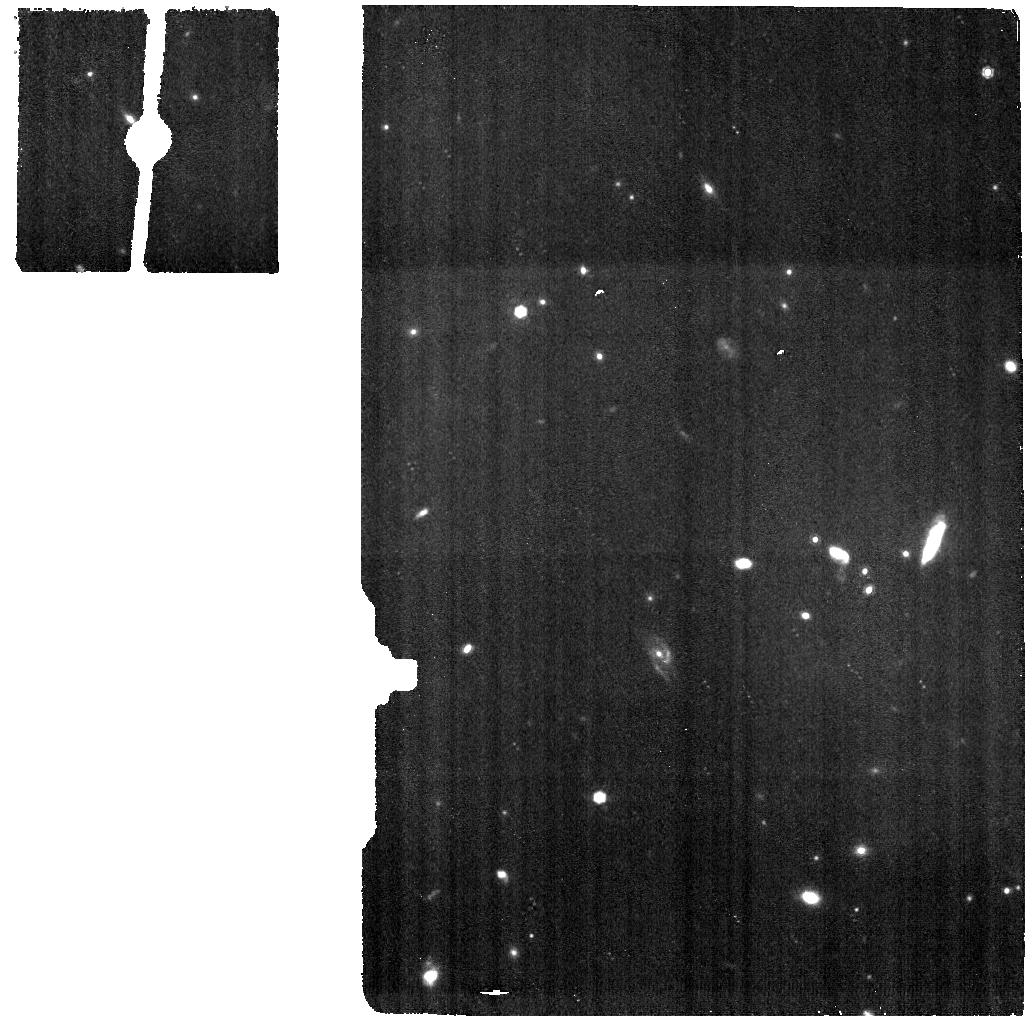
Target: PHOENIX-CLUSTER-BG. Instrument: MIRI. Filter: F1000W. Exposure: 17 min. Observation ID: jw02439-o002_t002_miri_f1000w

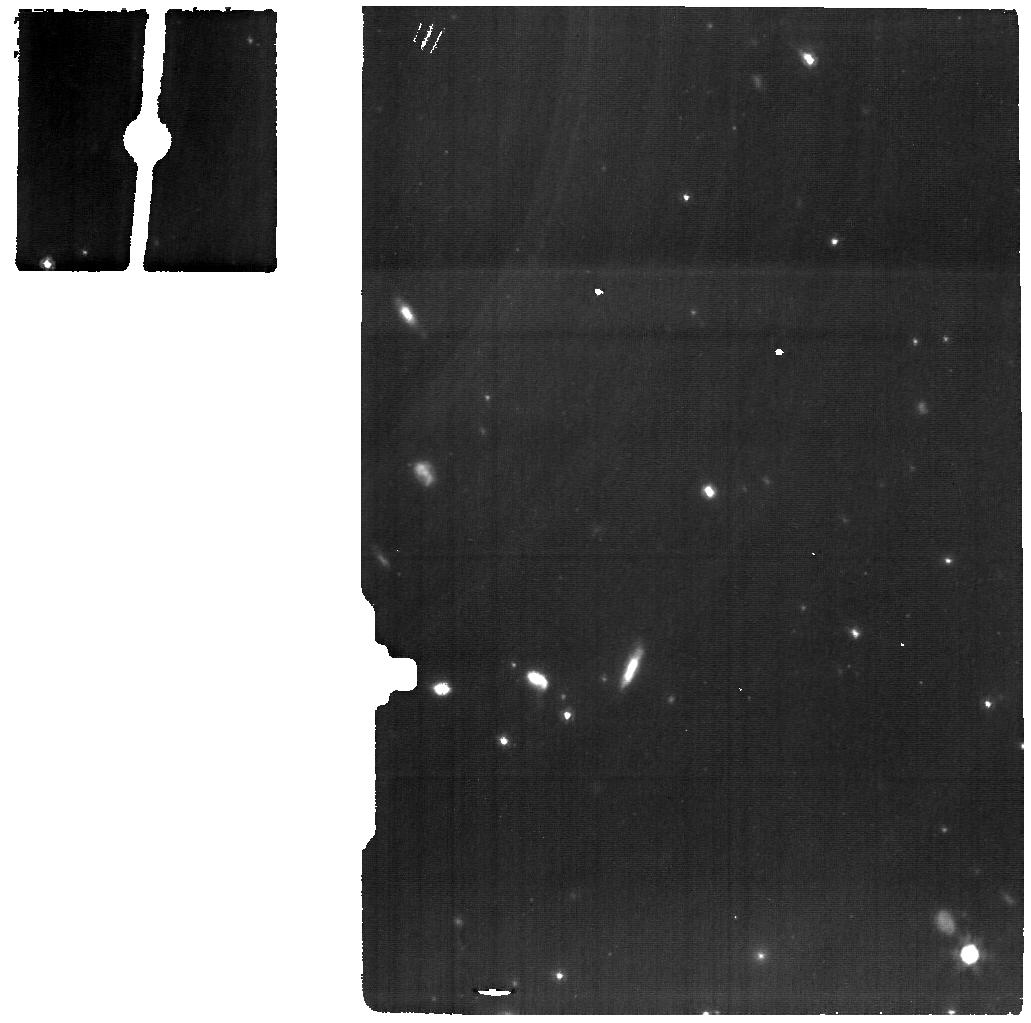
Target: PHOENIX-CLUSTER-BCG. Instrument: MIRI. Filter: F1280W. Exposure: 1.4 h. Observation ID: jw02439-o001_t001_miri_f1280w

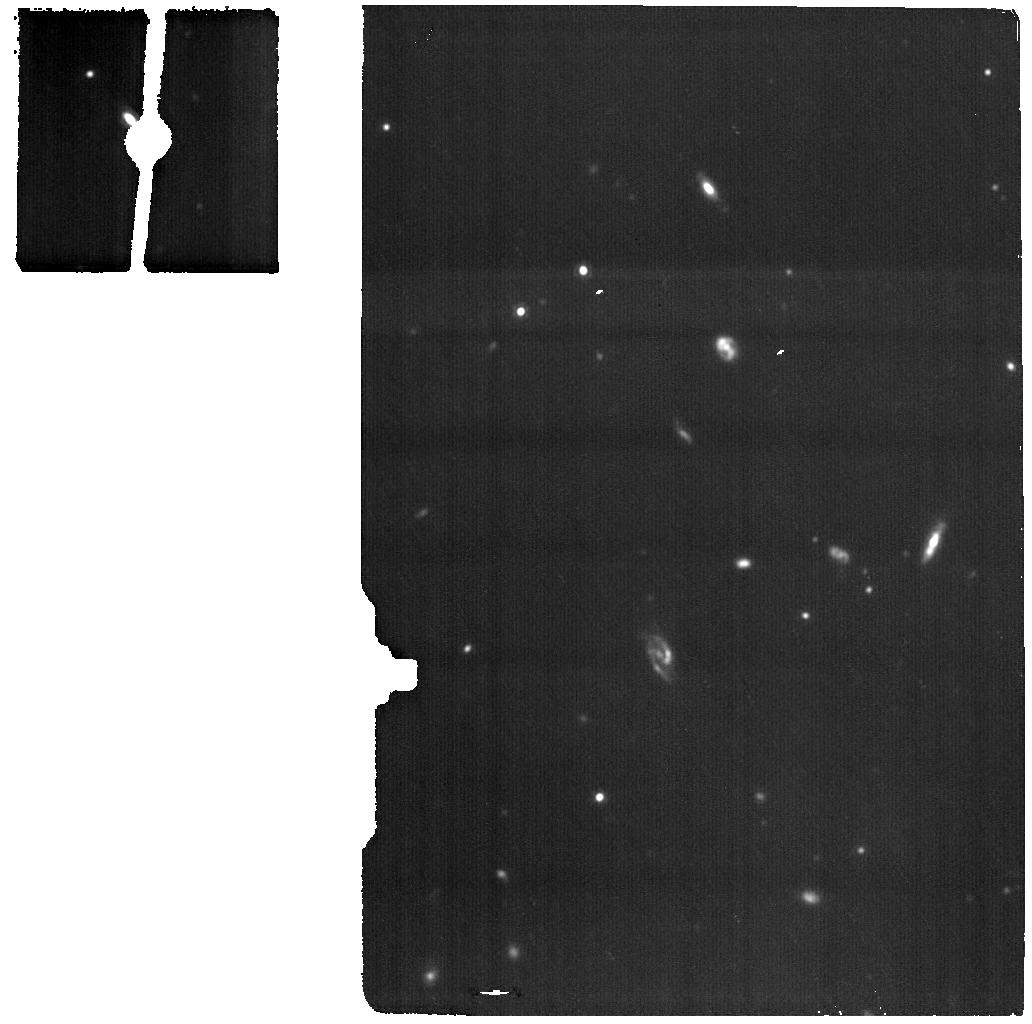
Target: PHOENIX-CLUSTER-BG. Instrument: MIRI. Filter: F1500W. Exposure: 25 min. Observation ID: jw02439-o002_t002_miri_f1500w

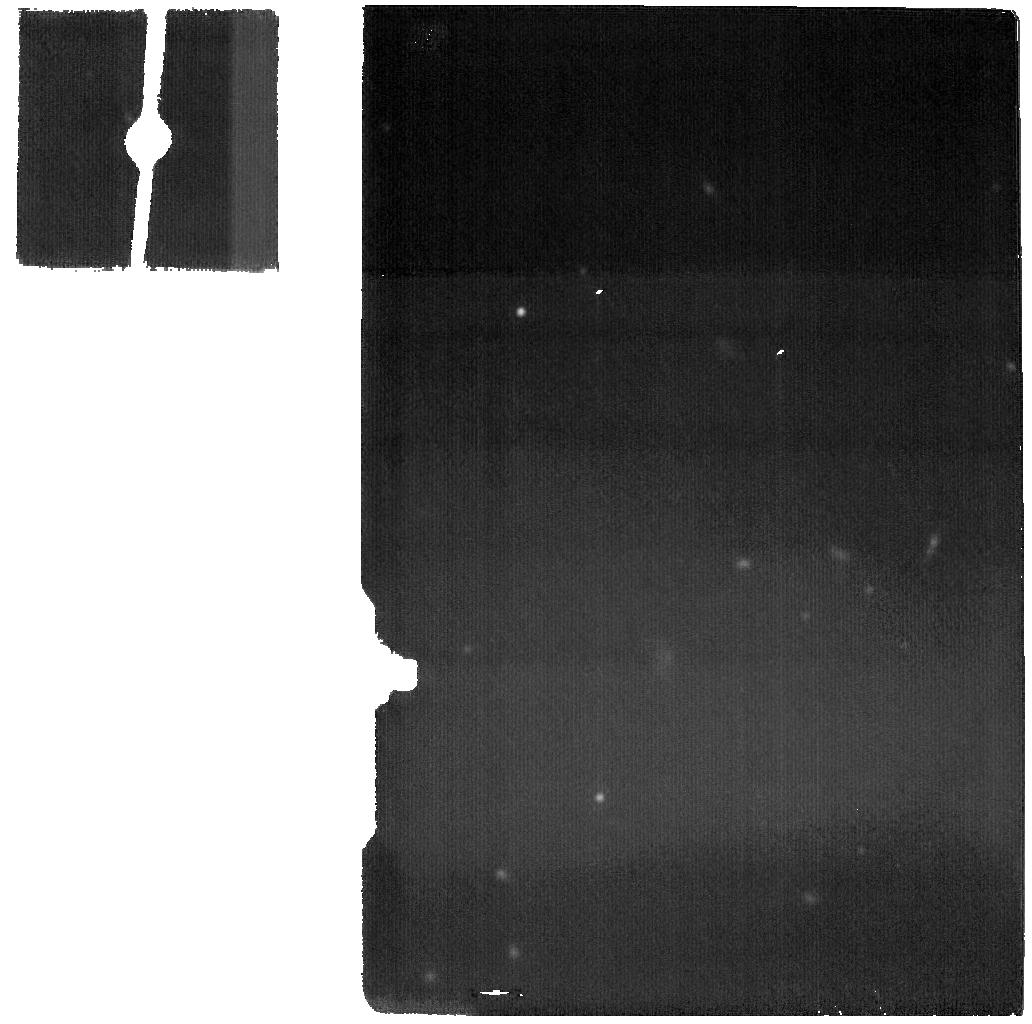
Target: PHOENIX-CLUSTER-BG. Instrument: MIRI. Filter: F2100W. Exposure: 25 min. Observation ID: jw02439-o002_t002_miri_f2100w

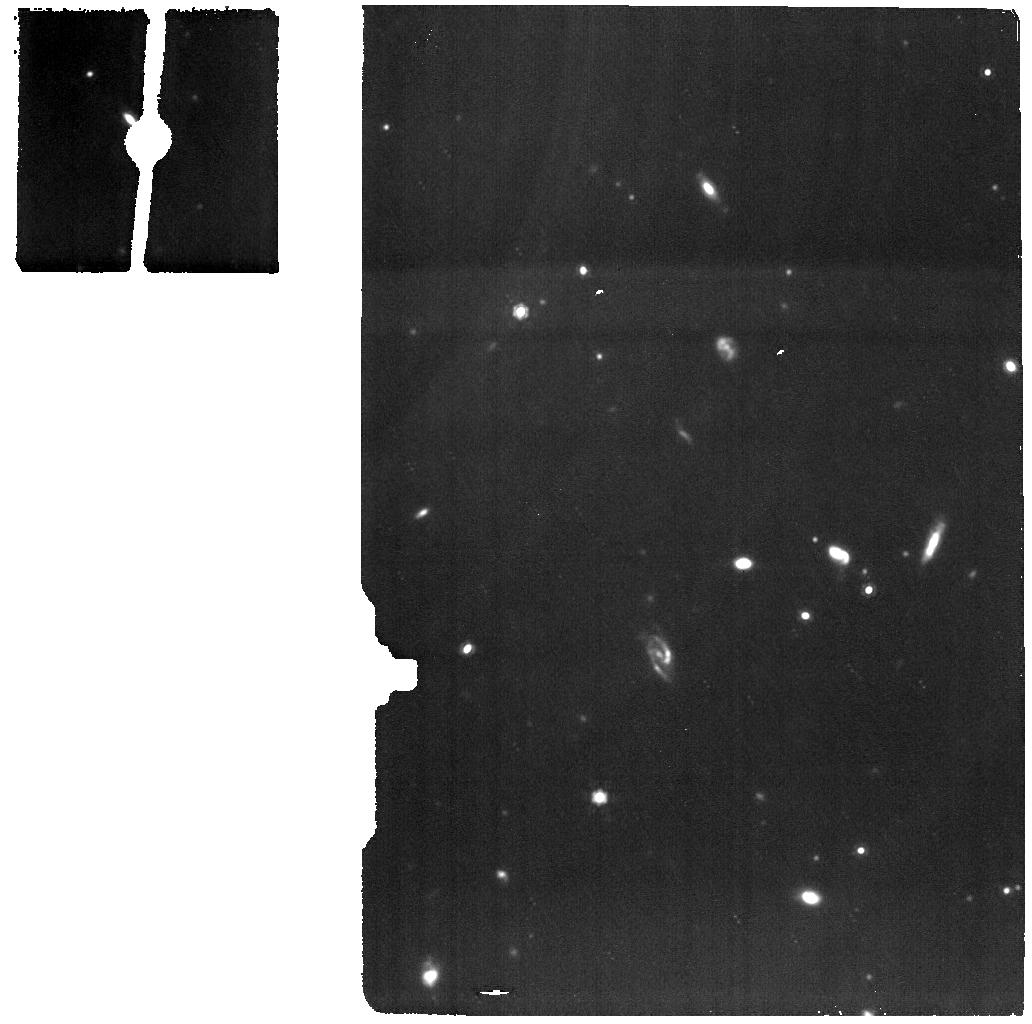
Target: PHOENIX-CLUSTER-BG. Instrument: MIRI. Filter: F1280W. Exposure: 25 min. Observation ID: jw02439-o002_t002_miri_f1280w

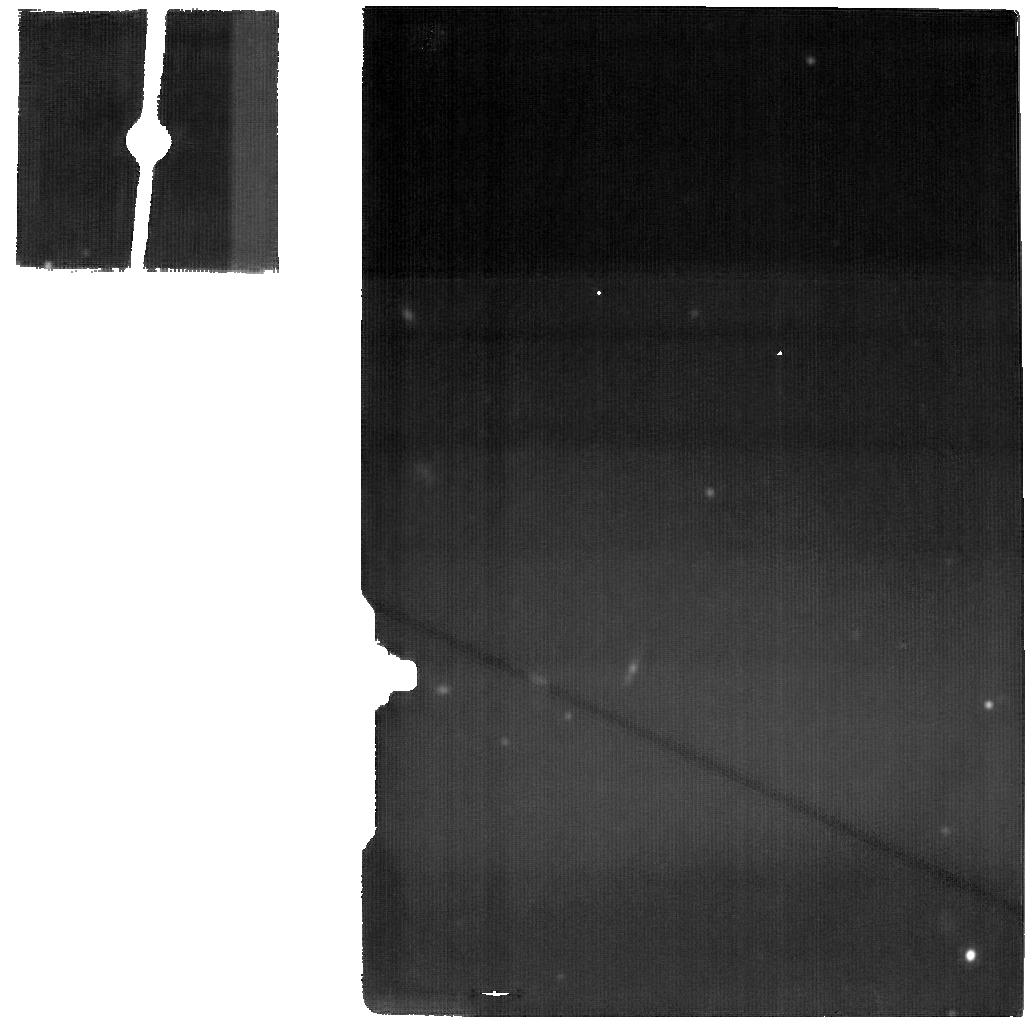
Target: PHOENIX-CLUSTER-BCG. Instrument: MIRI. Filter: F2100W. Exposure: 3.5 h. Observation ID: jw02439-o001_t001_miri_f2100w

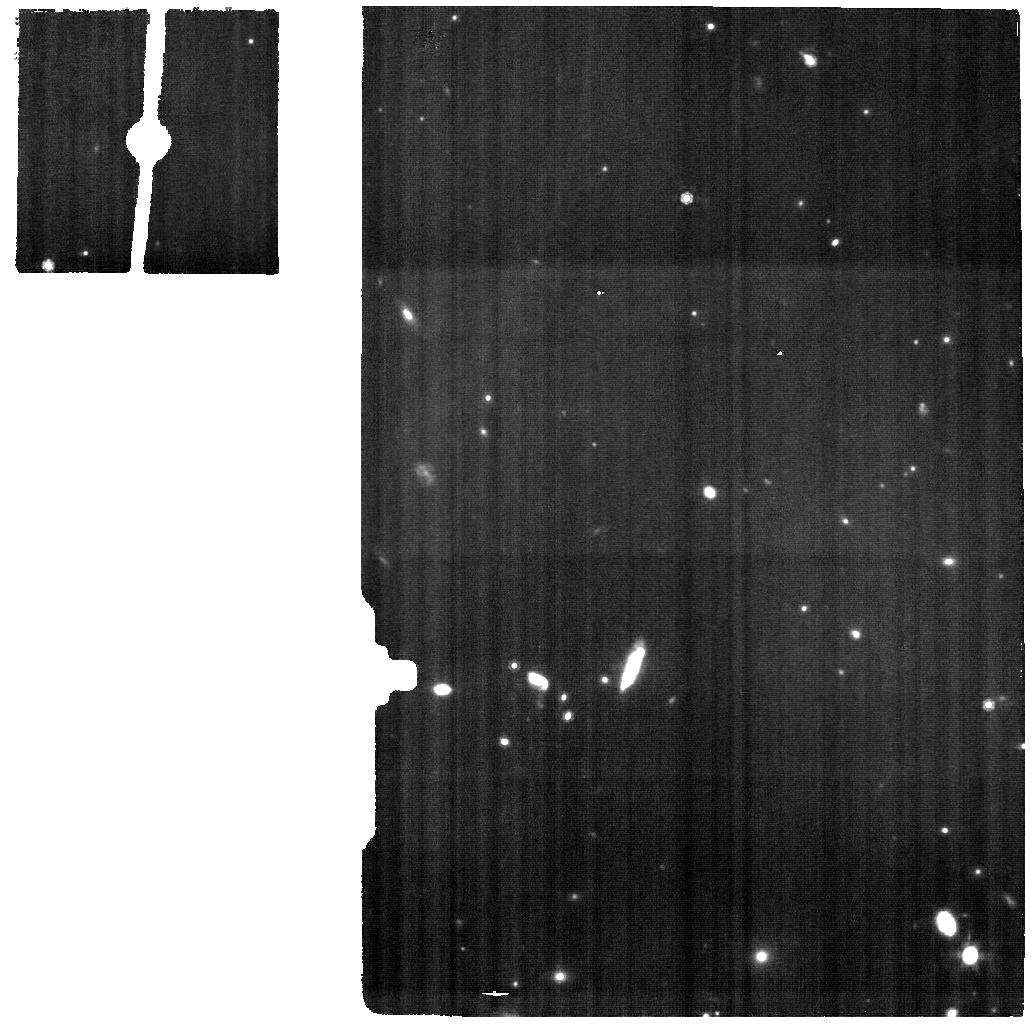
Target: PHOENIX-CLUSTER-BCG. Instrument: MIRI. Filter: F1000W. Exposure: 51 min. Observation ID: jw02439-o001_t001_miri_f1000w

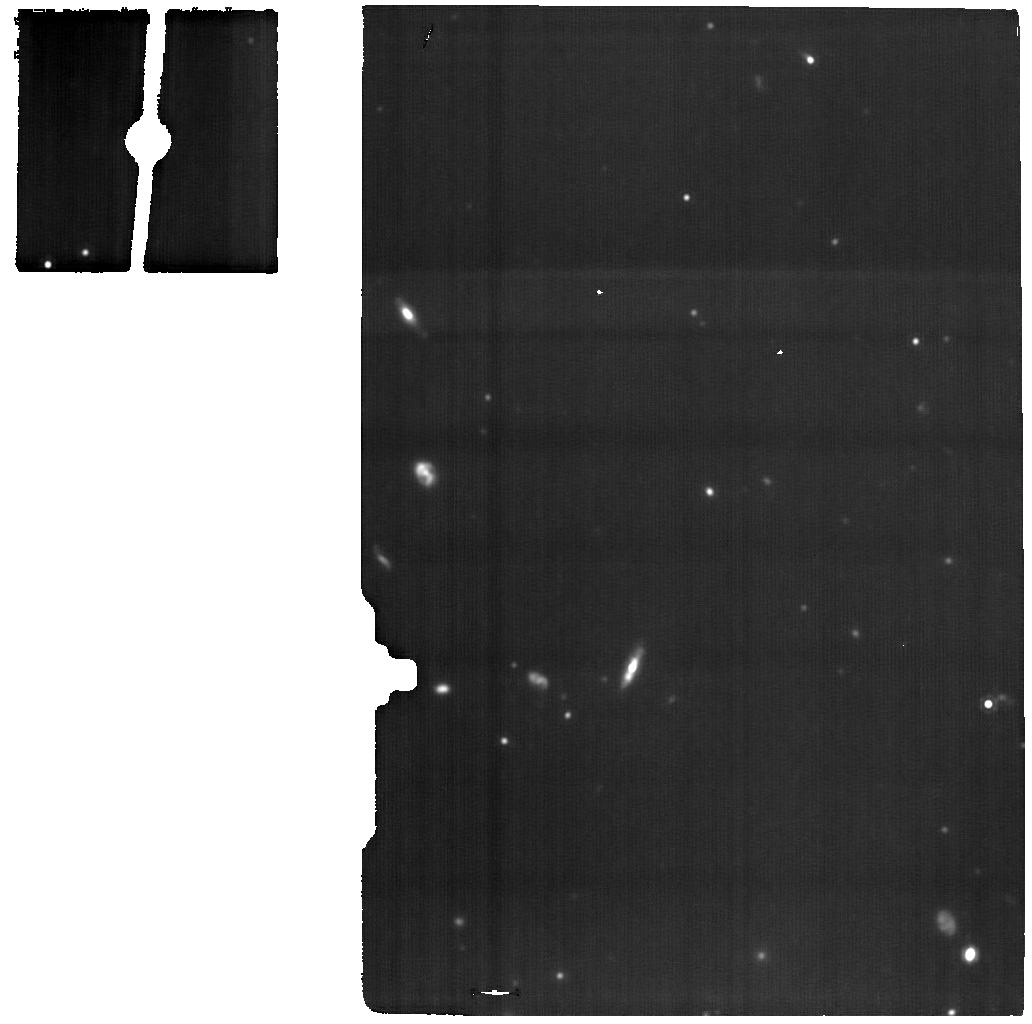
Target: PHOENIX-CLUSTER-BCG. Instrument: MIRI. Filter: F1500W. Exposure: 3.5 h. Observation ID: jw02439-o001_t001_miri_f1500w

Resolving the Cooling Flow at the Center of the Phoenix Cluster (PI: McDonald, Michael A.)

The centers of galaxy clusters represent an ideal laboratory to study black hole feeding and feedback. In nearly every cluster that has been observed, cooling of the intracluster medium (ICM) appears to be well-regulated by a mechanically-efficient, radio-loud AGN within the central giant elliptical galaxy. This mechanical power appears to offset cooling of the ICM over long (~10 Gyr) timescales, allowing only ~1% of the hot ICM to cool to low enough temperatures to form stars and fuel the AGN. This precise balance prevents the overcooling of the ICM, keeps central cluster galaxies red and dead, and keeps central AGN in a low (mechanically-efficient) accretion state. The Phoenix cluster (z=0.597) represents an exception to this paradigm, with a starburst (~800 Msun/yr) central galaxy and a rapidly-accreting central quasar. This system appears to be fulfilling many of the early “cooling flow” predictions, with evidence from X-ray spectroscopy that the hot (>10^7K) gas in the core is cooling at nearly the maximal rate. We propose MIRI IFU spectroscopy to image the core of this unique cluster. In particular, we will utilize the NeVI emission line, which probes gas at 300,000K, to map out the intermediate temperature gas both spatially and kinematically, and determine whether a cooling flow is indeed fueling the observed starburst. The full mid-IR spectrum will allow new insights into the cooling flow, ICM turbulence, the central QSO, and the cold gas reservoir.